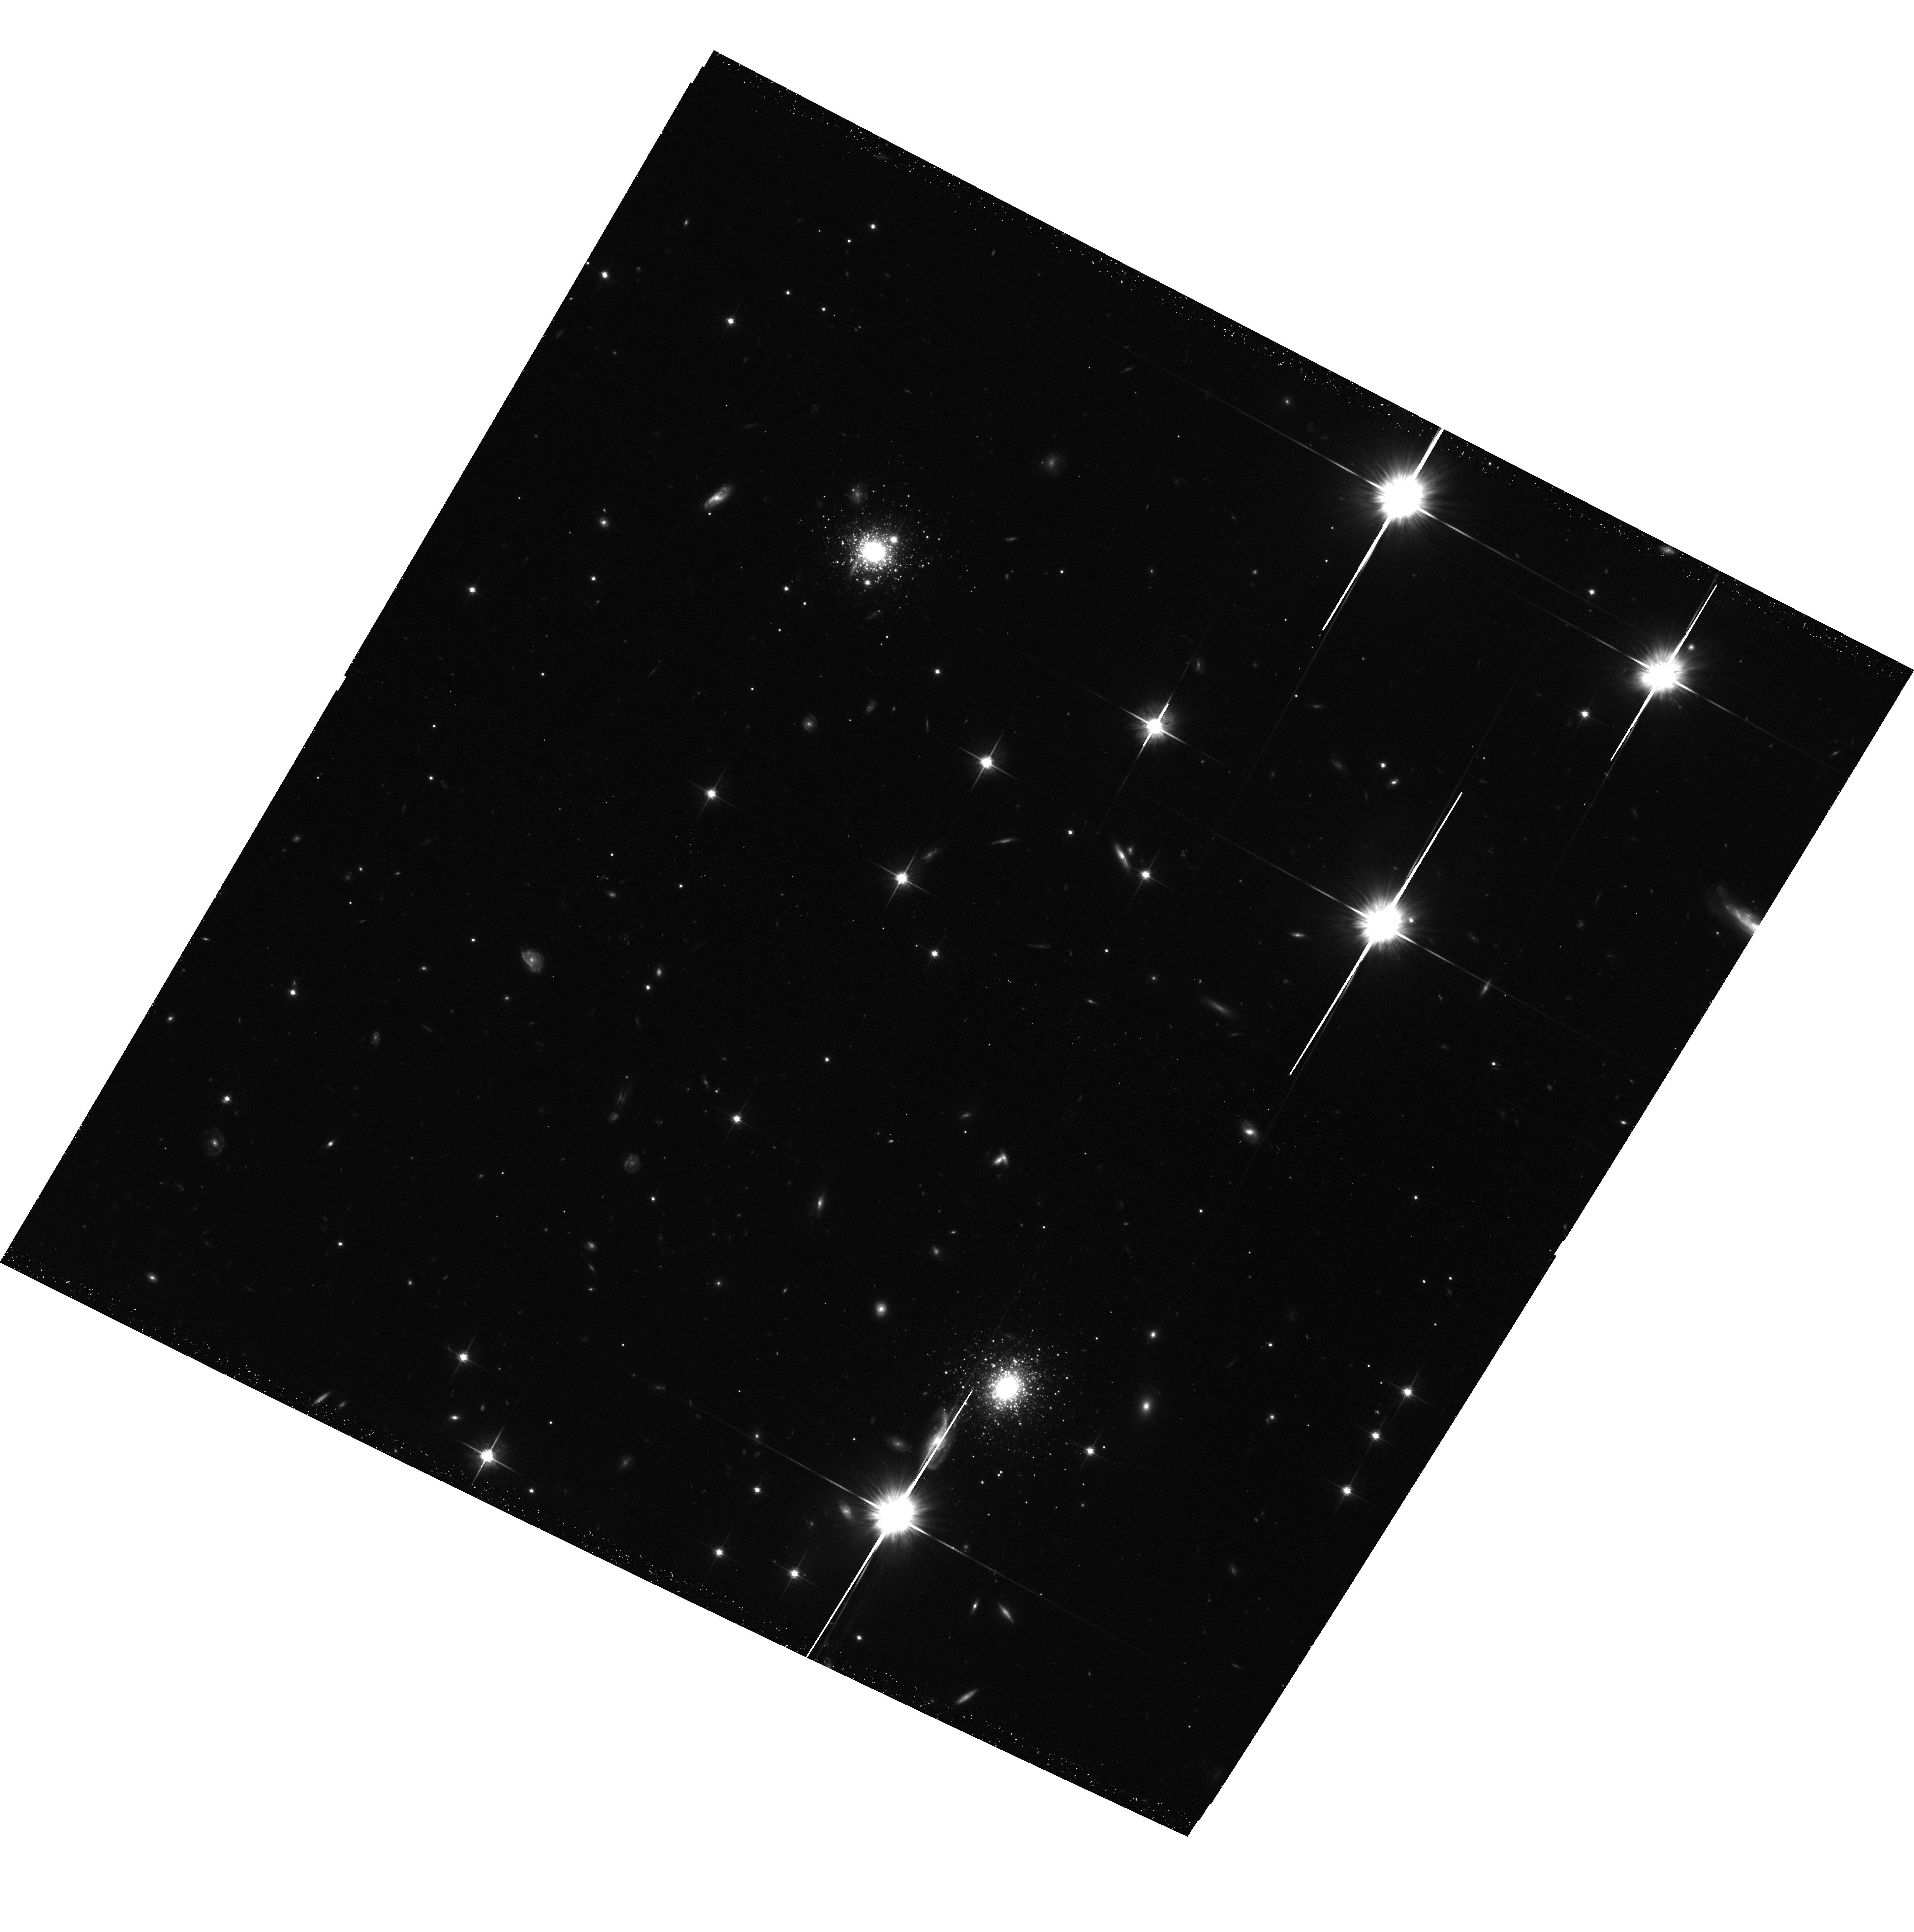
Target: NGC224-011758+391453
Instrument: ACS/WFC
Filter: F814W
Exposure: 43 min
Observation ID: hst_12515_08_acs_wfc_f814w_jbpk08

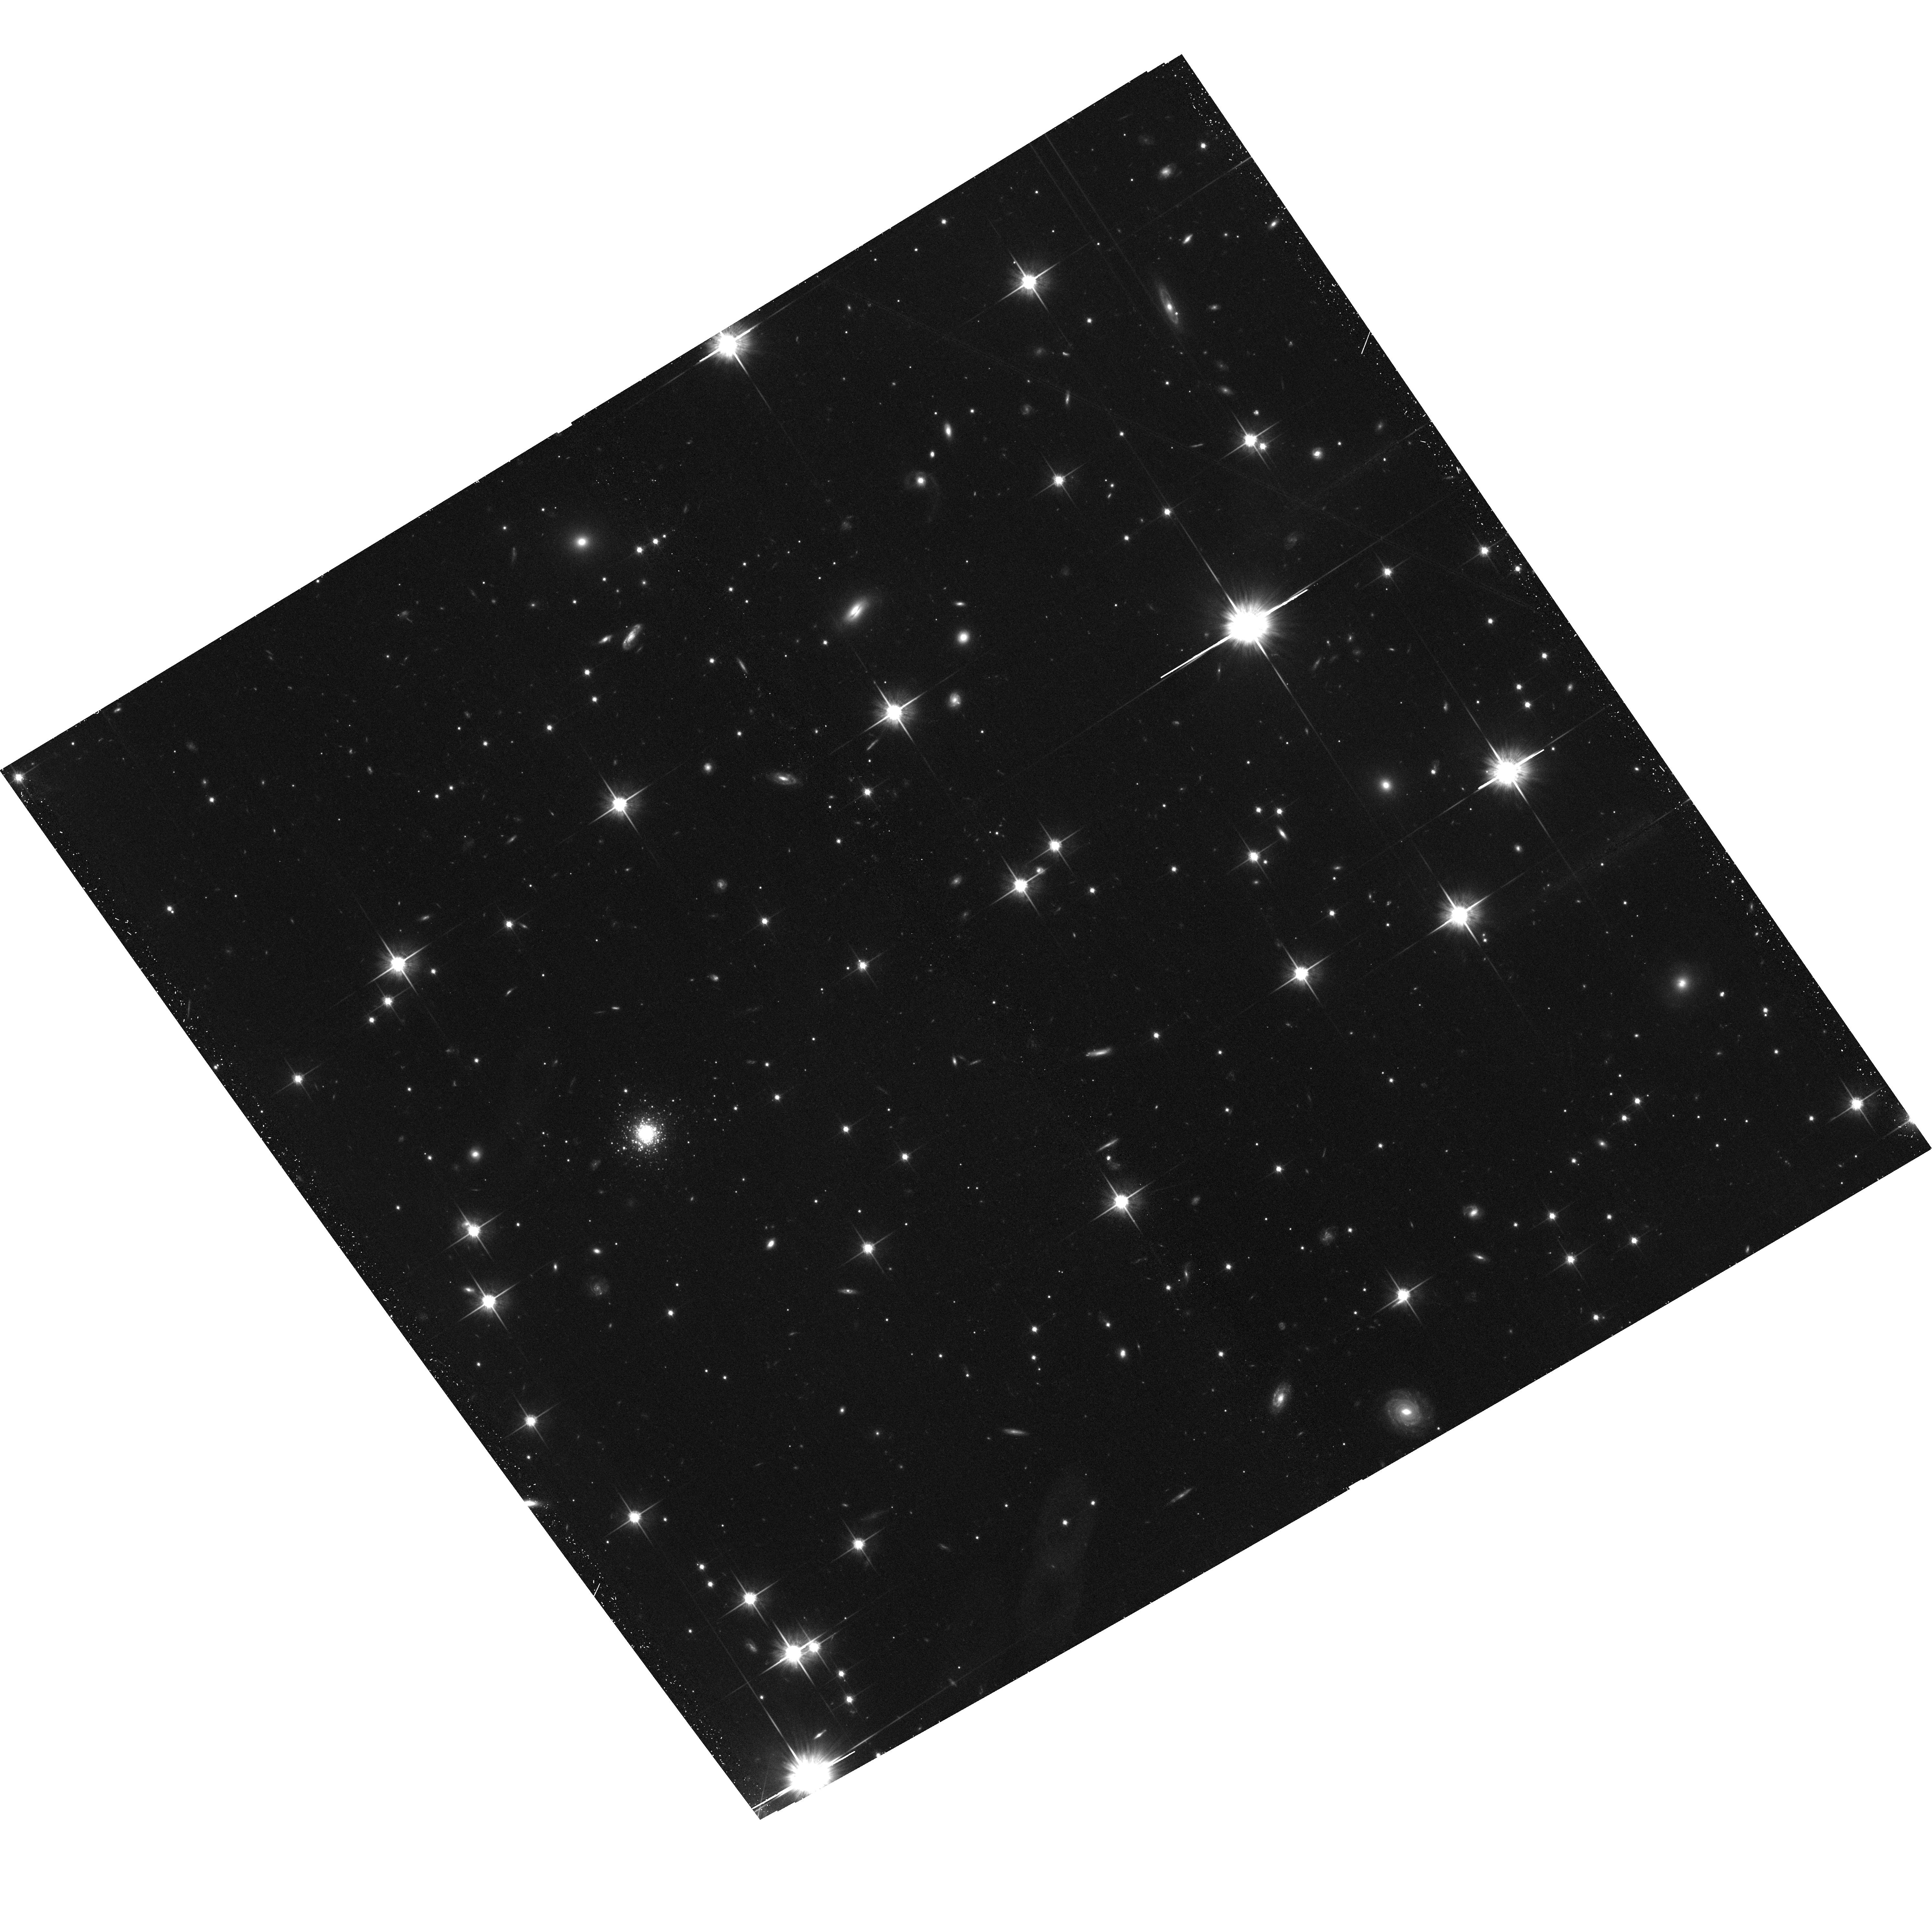
Target: NGC224-000443+472142
Instrument: ACS/WFC
Filter: F814W
Exposure: 44 min
Observation ID: hst_12515_01_acs_wfc_f814w_jbpk01

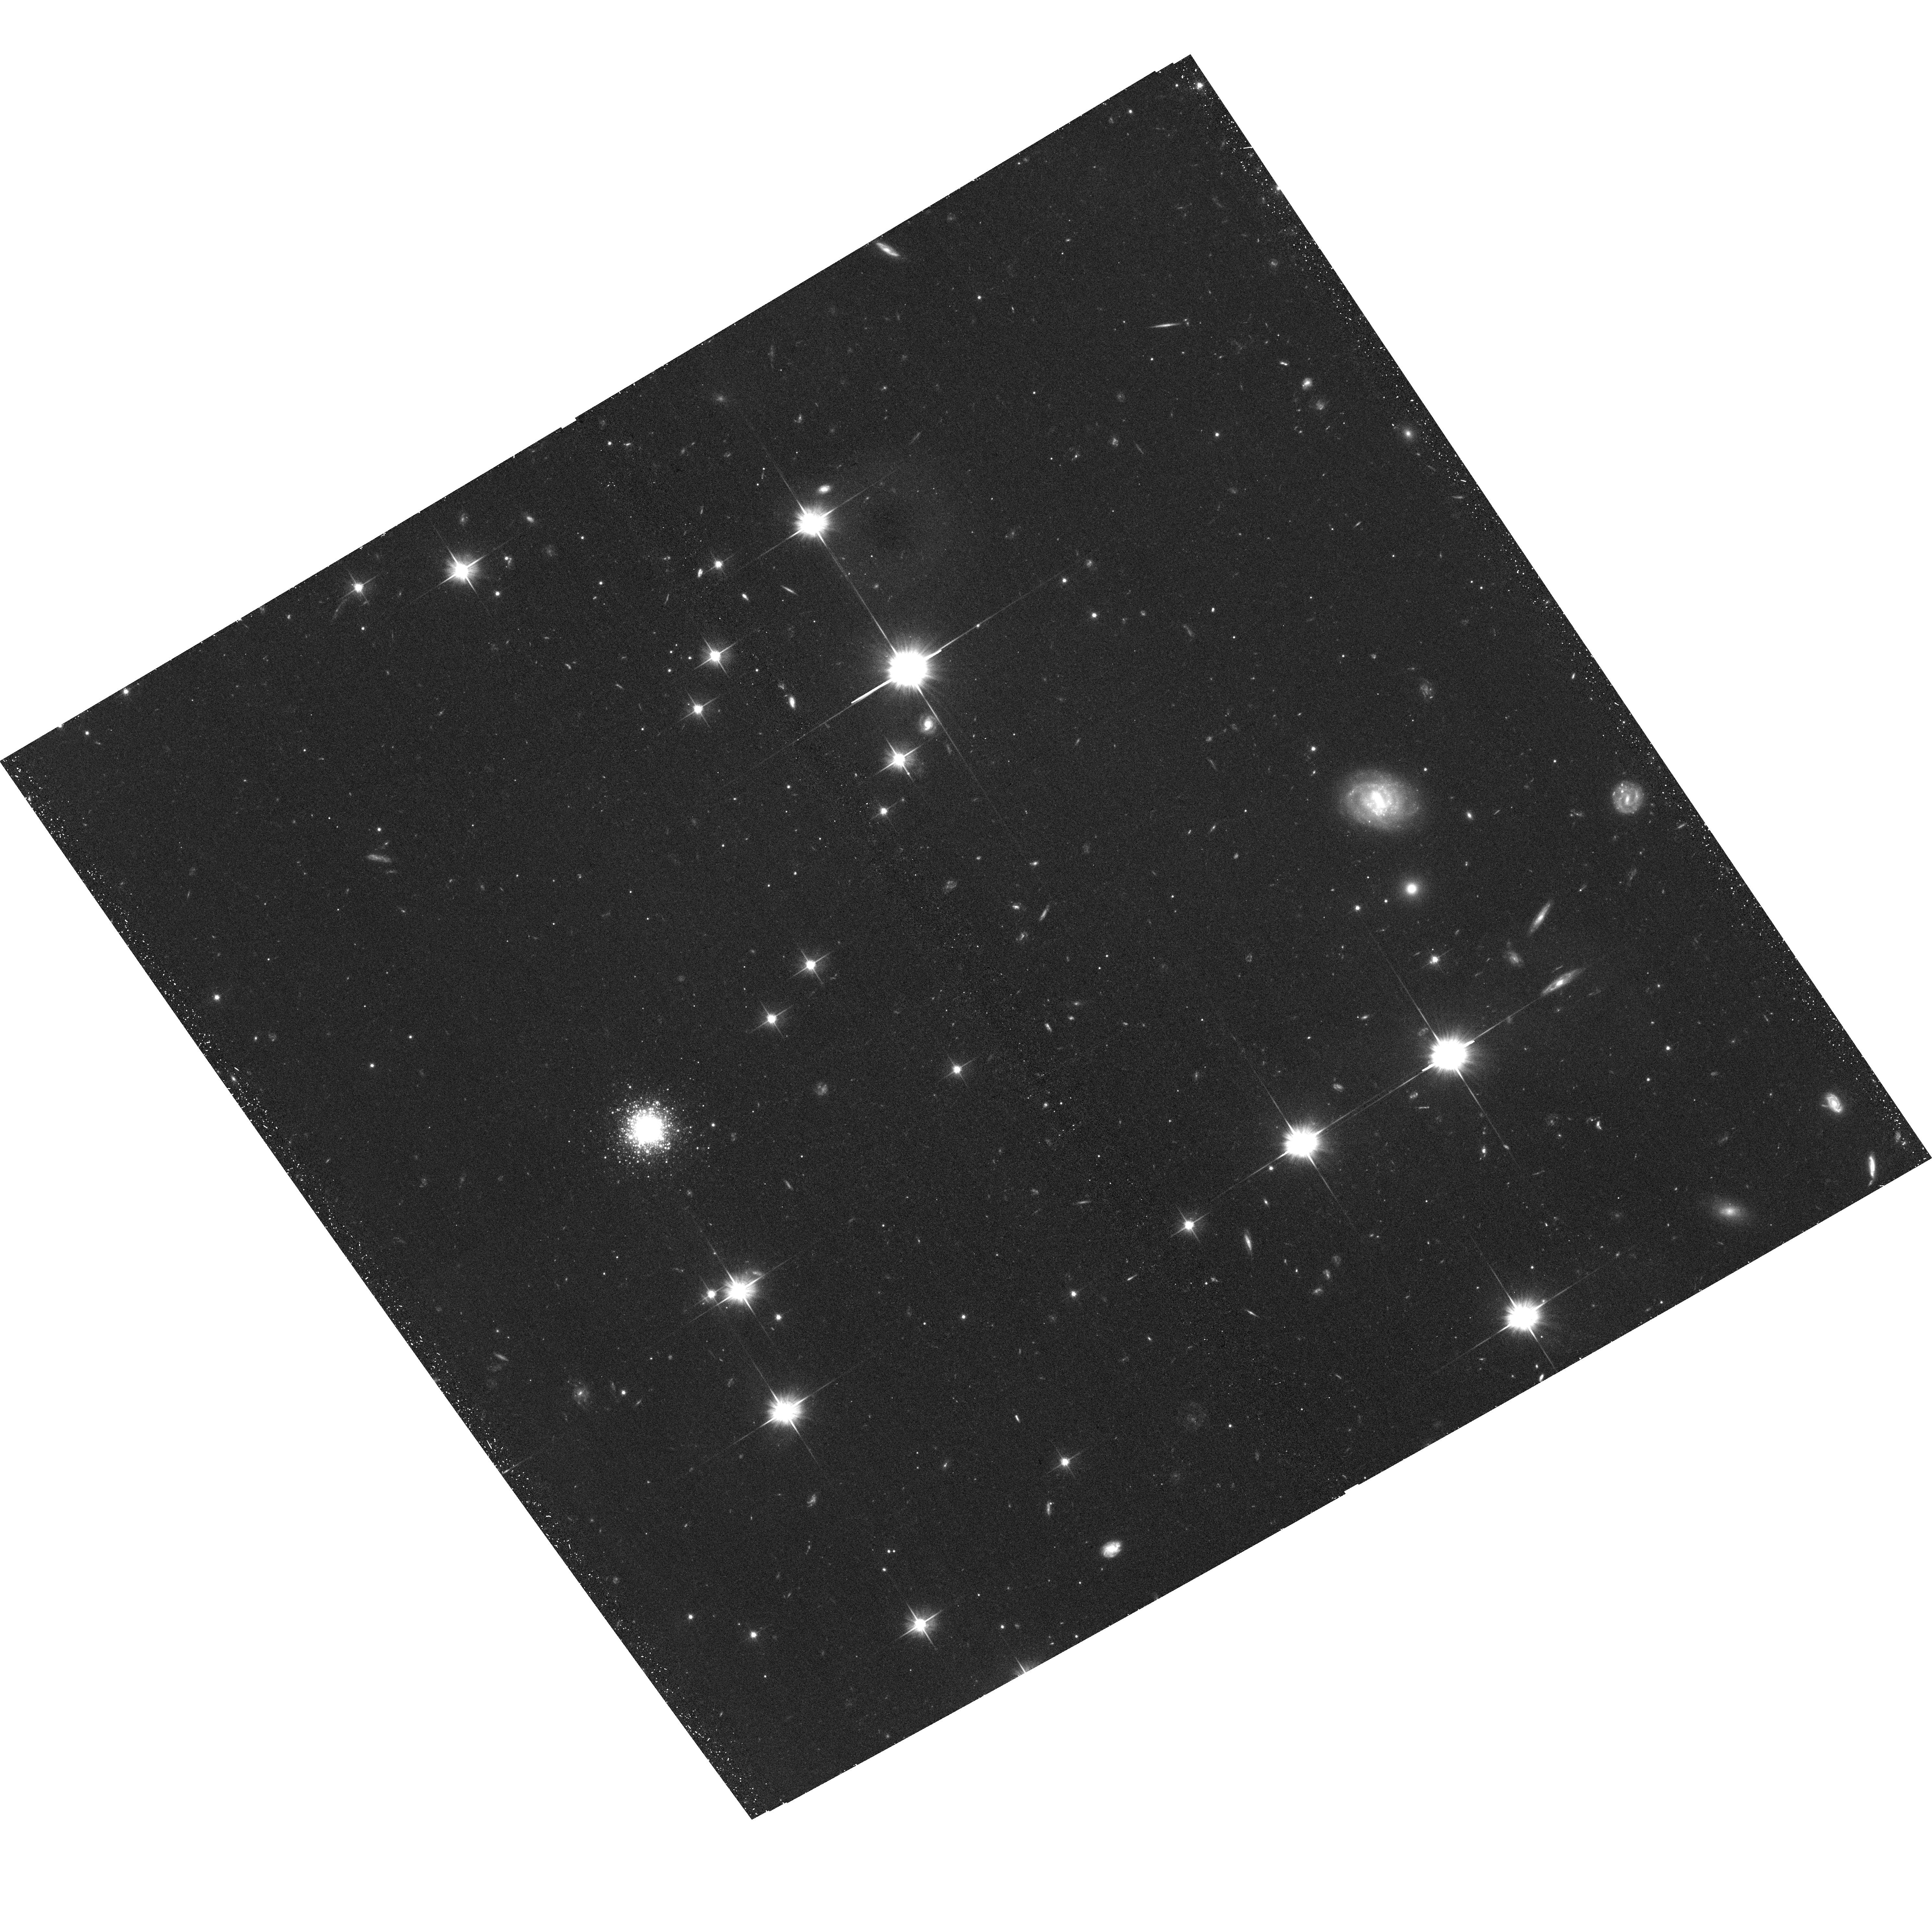
Target: NGC224-000612+414121
Instrument: ACS/WFC
Filter: F606W
Exposure: 41 min
Observation ID: hst_12515_02_acs_wfc_f606w_jbpk02

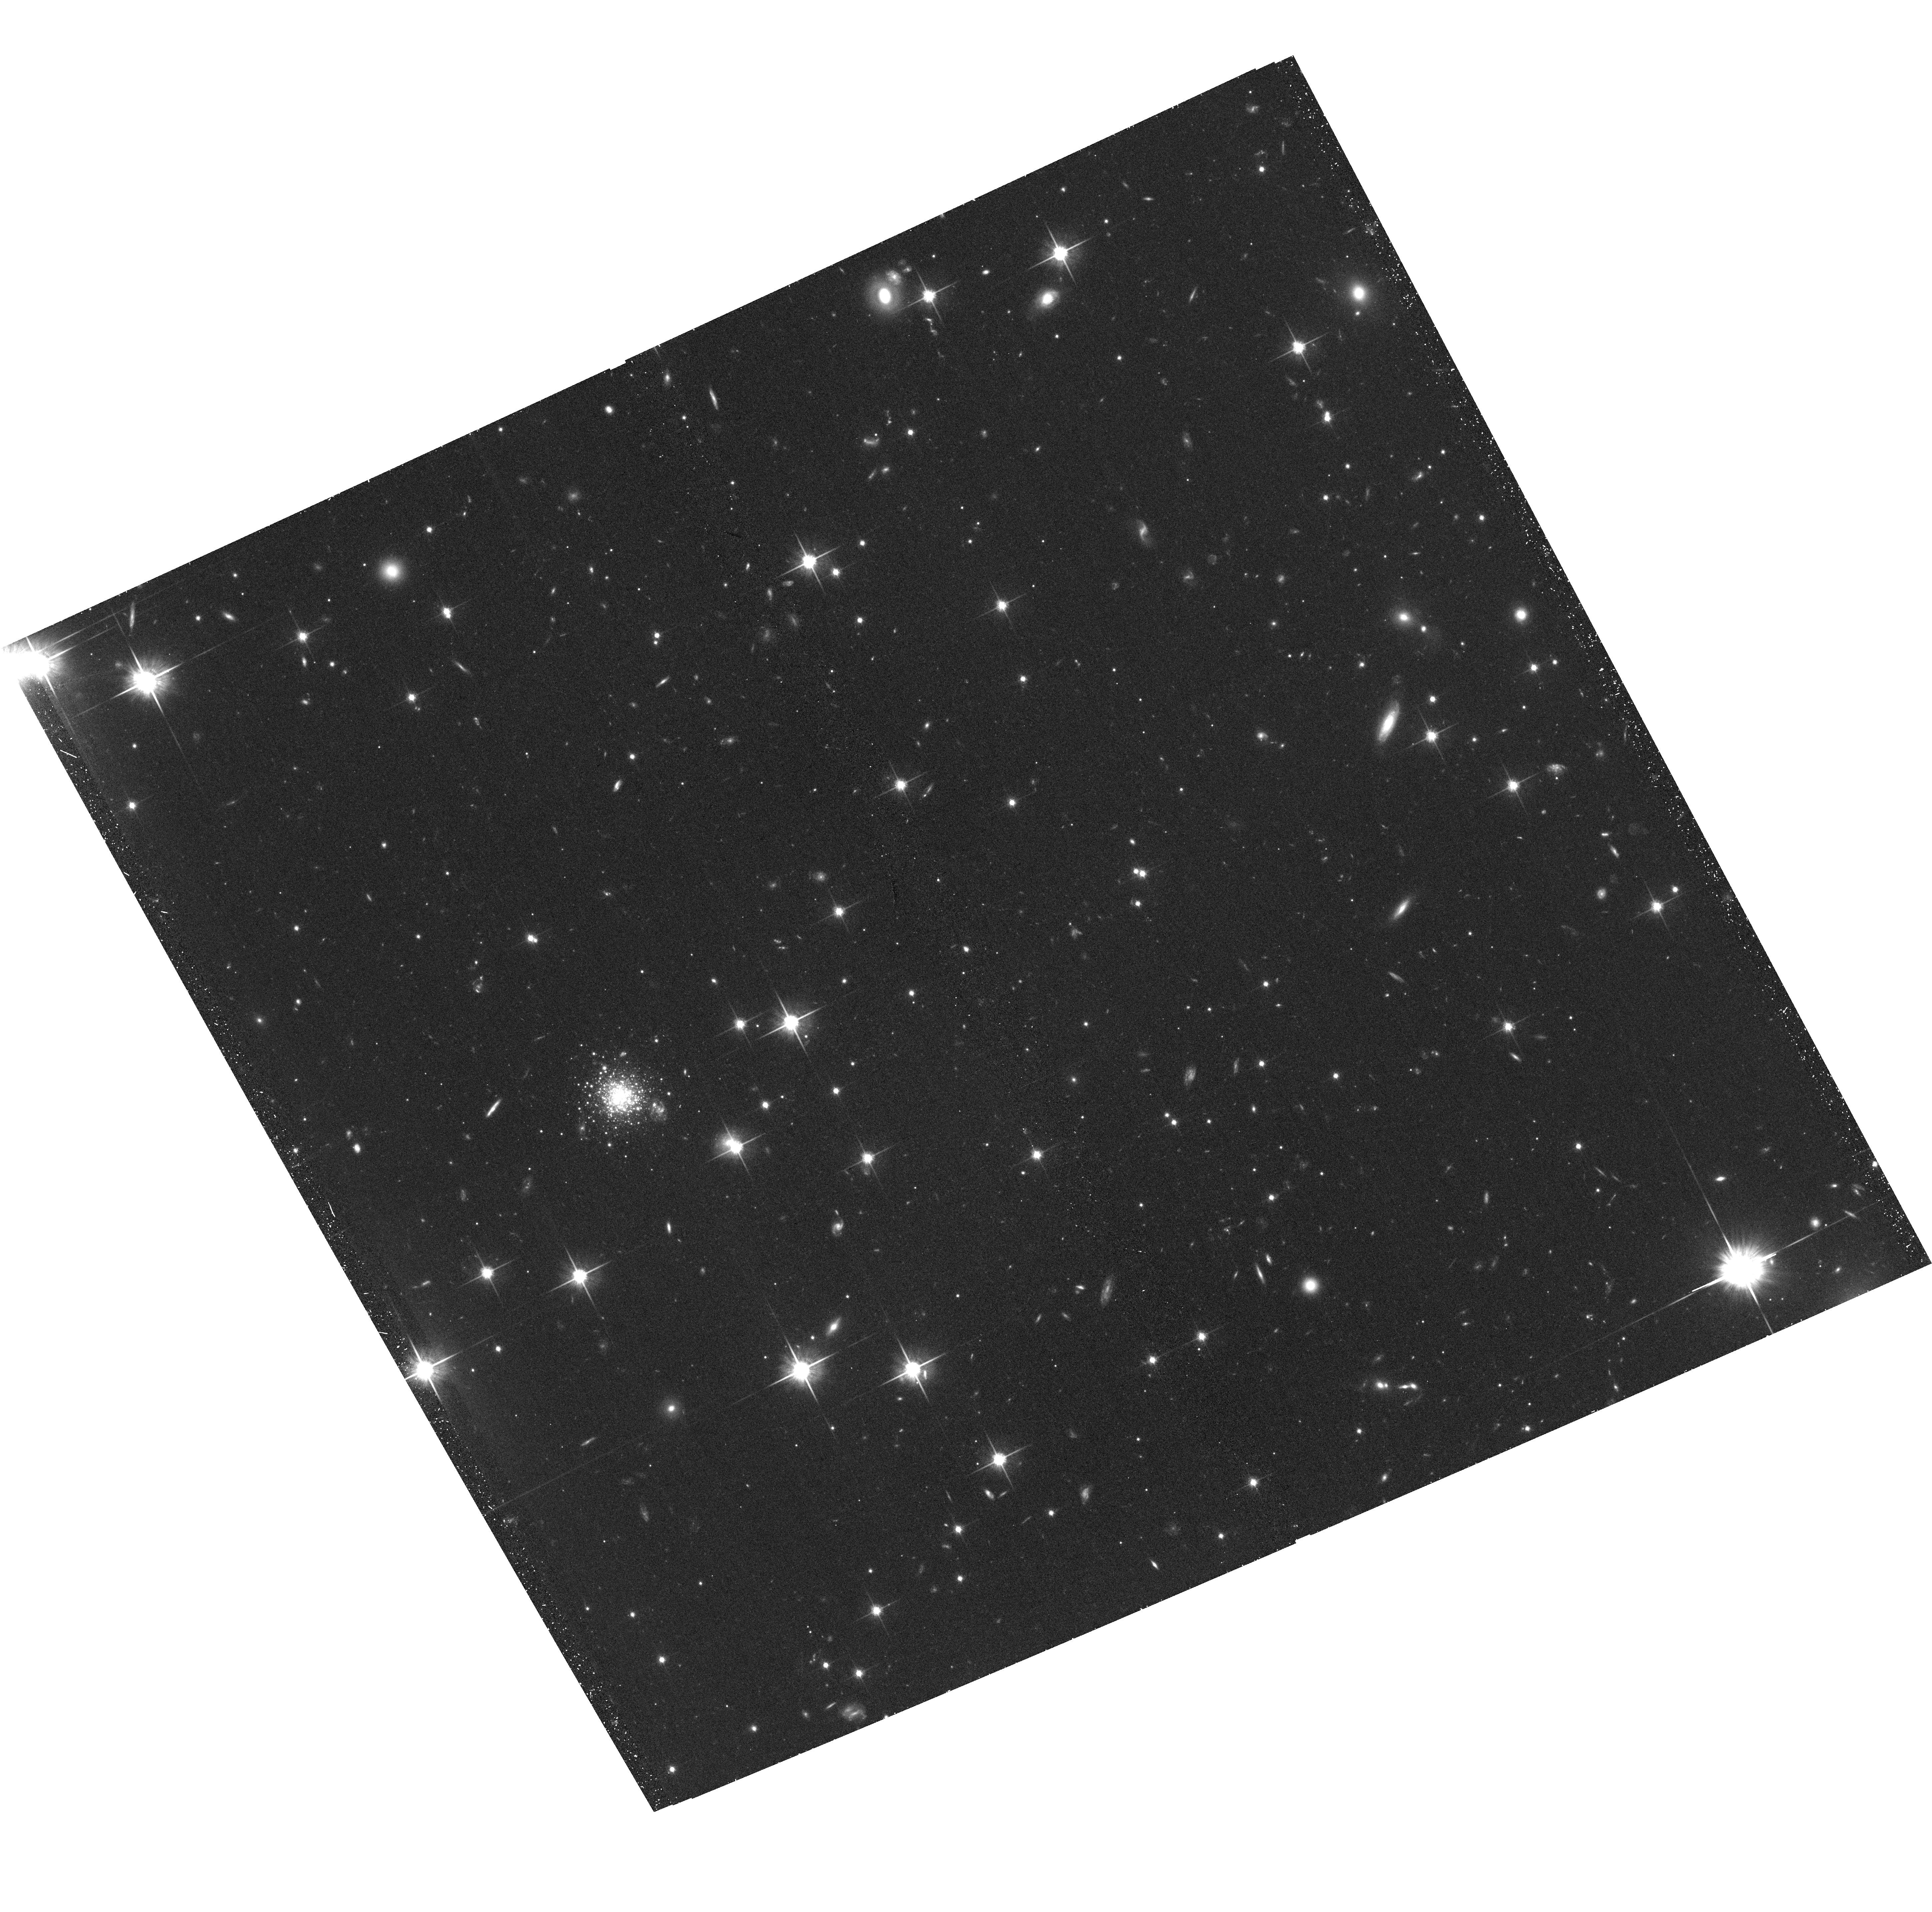
Target: NGC224-001456+443716
Instrument: ACS/WFC
Filter: F814W
Exposure: 43 min
Observation ID: hst_12515_03_acs_wfc_f814w_jbpk03

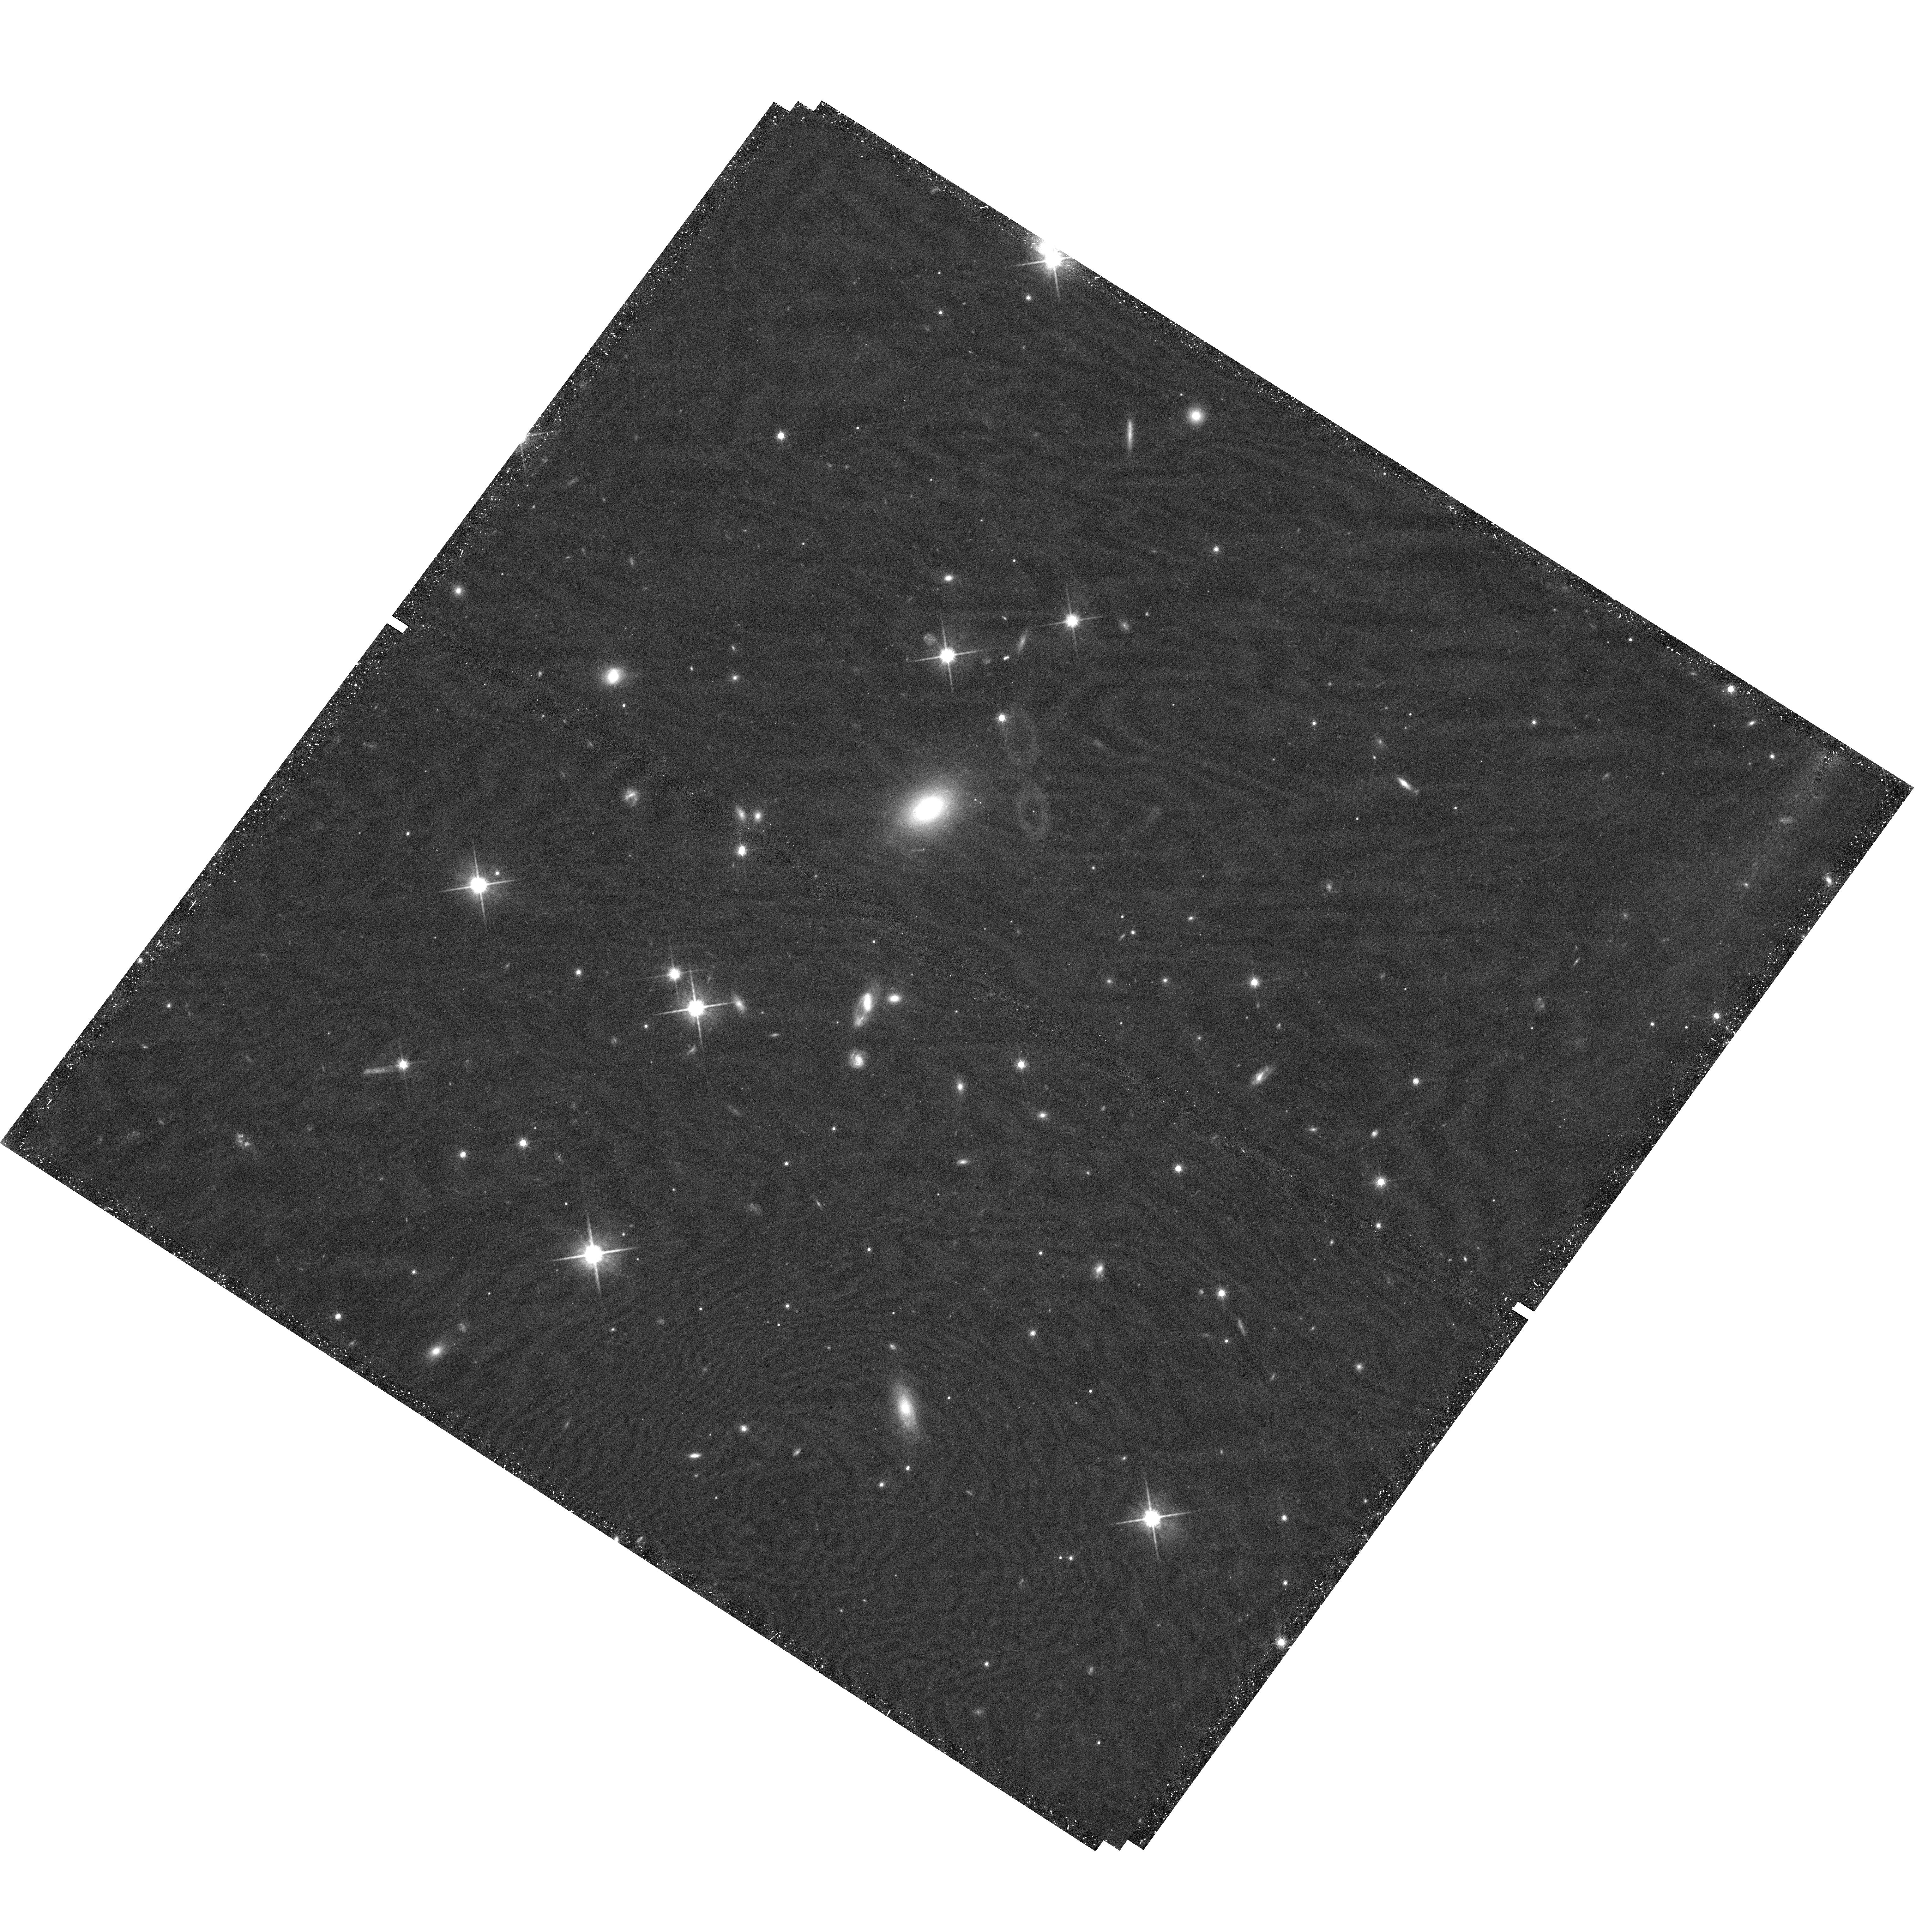
Target: field at RA 359.539°, Dec 41.699°
Instrument: WFC3/UVIS
Filter: F814W
Exposure: 44 min
Observation ID: hst_12515_13_wfc3_uvis_f814w_ibpk13

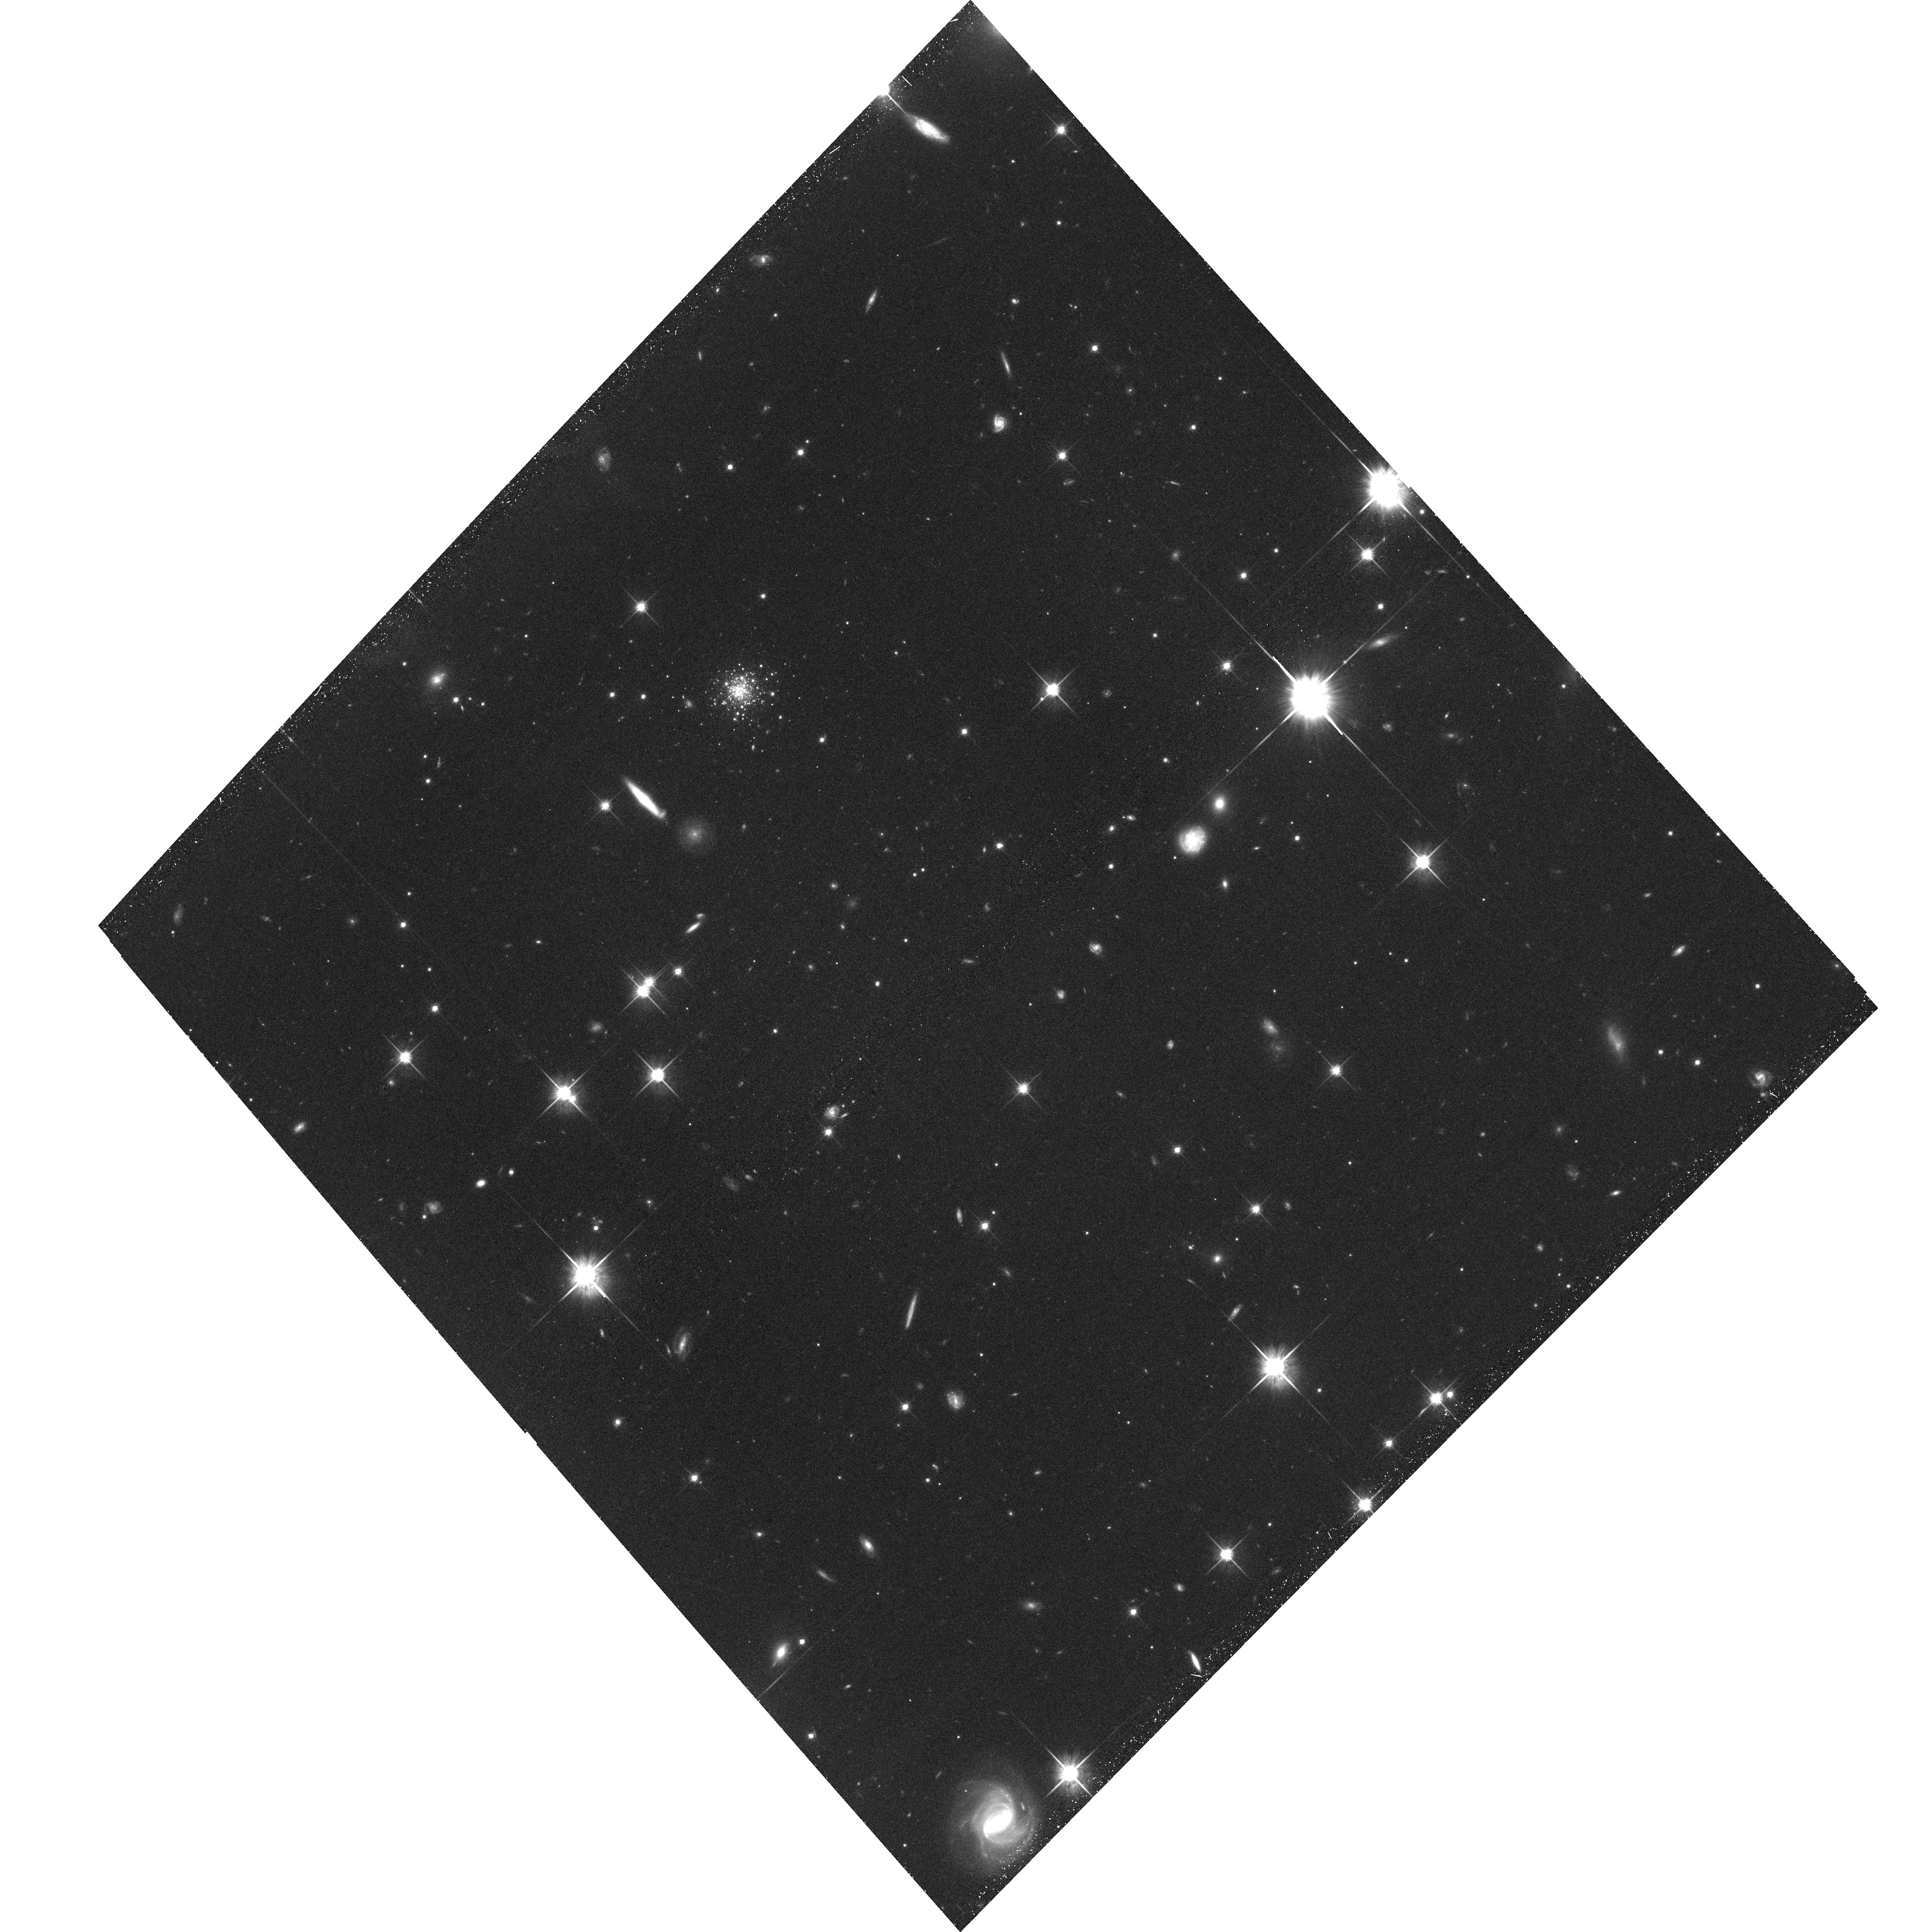
Target: NGC224-012902+404709
Instrument: ACS/WFC
Filter: F814W
Exposure: 43 min
Observation ID: hst_12515_11_acs_wfc_f814w_jbpk11

Probing the outer limits of a galactic halo - deep imaging of exceptionally remote globular clusters in M31 (PI: Mackey, Dougal)

Globular clusters (GCs) are fossil relics from which we can obtain critical insights into the formation and growth of galaxies. As part of the ongoing Pan-Andromeda Archaeological Survey (PAndAS) we have discovered a group of exceptionally remote GCs in the M31 halo, spanning a range in projected galactocentric distance of 85-145 kpc. Here we apply for deep ACS imaging of 13 such targets, which will allow us to study their constituent stellar populations, line-of-sight distances, and structural parameters. Our measurements will facilitate the use of these GCs as a unique set of probes of the exceptionally remote halo of a large disk galaxy, opening up a completely new area of parameter space to observational constraint. Comparing the properties of our targets with more centrally-located objects will provide a much clearer picture of the M31 GC population than is presently available, while comparison with the outermost Milky Way GCs will further elucidate well-known disparities between the two systems and offer vital clues to differences in their assembly. In addition, our measurements will substantially augment a broad swathe of science that is presently underway - including probing the dark mass distribution in M31 at very large radii, and investigating the detailed chemical composition of M31 GCs via high-resolution integrated-light spectroscopy.